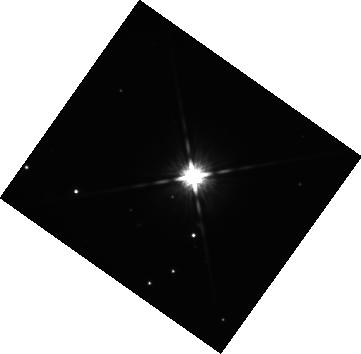
Target: 2M2236+4751. Instrument: WFC3/IR. Filter: F125W. Exposure: 42 min. Observation ID: hst_16721_04_wfc3_ir_f125w_ieoq04

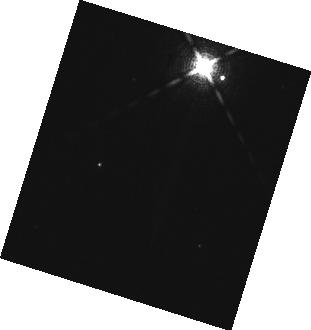
Target: CD-35-2722. Instrument: WFC3/IR. Filter: F132N. Exposure: 10 min. Observation ID: hst_16721_03_wfc3_ir_f132n_ieoq03

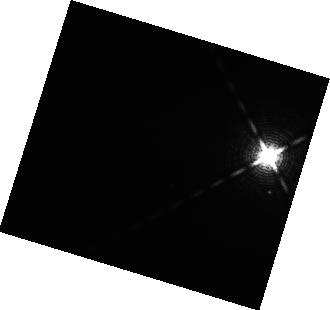
Target: GL229-B. Instrument: WFC3/IR. Filter: F132N. Exposure: 13 min. Observation ID: hst_16721_01_wfc3_ir_f132n_ieoq01

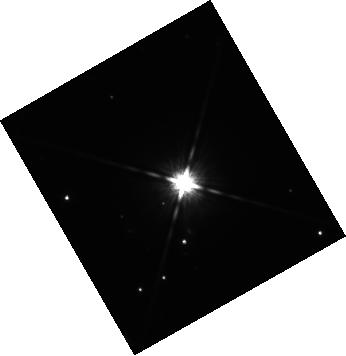
Target: 2M2236+4751. Instrument: WFC3/IR. Filter: F125W. Exposure: 42 min. Observation ID: hst_16721_05_wfc3_ir_f125w_ieoq05

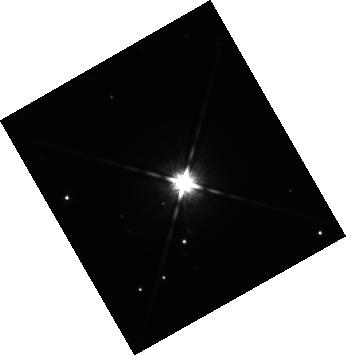
Target: 2M2236+4751. Instrument: WFC3/IR. Filter: F125W. Exposure: 42 min. Observation ID: hst_16721_07_wfc3_ir_f125w_ieoq07

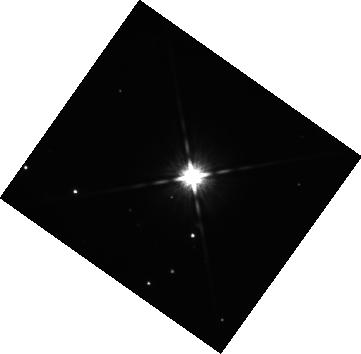
Target: 2M2236+4751. Instrument: WFC3/IR. Filter: F125W. Exposure: 42 min. Observation ID: hst_16721_08_wfc3_ir_f125w_ieoq08

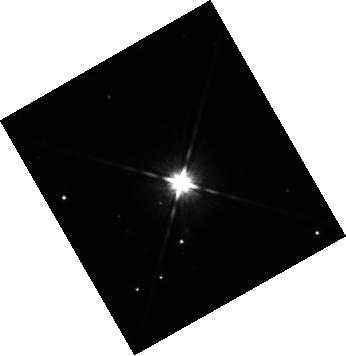
Target: 2M2236+4751. Instrument: WFC3/IR. Filter: F125W. Exposure: 42 min. Observation ID: hst_16721_02_wfc3_ir_f125w_ieoq02

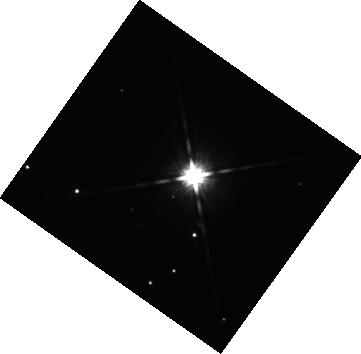
Target: 2M2236+4751. Instrument: WFC3/IR. Filter: F125W. Exposure: 42 min. Observation ID: hst_16721_06_wfc3_ir_f125w_ieoq06

The Angular Momentum Architecture of Long-Period Giant Planets and Brown Dwarf Companions (PI: Bowler, Brendan)

The origin of giant planets and brown dwarfs discovered with direct imaging at wide separations (>10 AU) is challenging to establish because multiple formation and migration mechanisms are possible. The goal of this program is to determine the angular momentum architecture of systems hosting imaged substellar companions to constrain their formation and evolutionary history. We propose WFC3/IR time-series observations of three substellar companions spanning 10-60 Mjup to search for rotationally modulated photometric variability. Rotation periods will be combined with projected rotational velocities (vsini values) and orbit monitoring efforts from the ground to assess the geometric alignment between the orbital angular momentum vector and both the stellar and companion spin axes. Mutual alignment would point to a disk-based origin while misalignment will indicate an alternative route or dynamical evolution. To date, only a single obliquity angle has been measured for a substellar companion; we aim to broaden this to a larger sample, paving the way for similar studies of lower-mass planets at longer wavelengths with JWST.